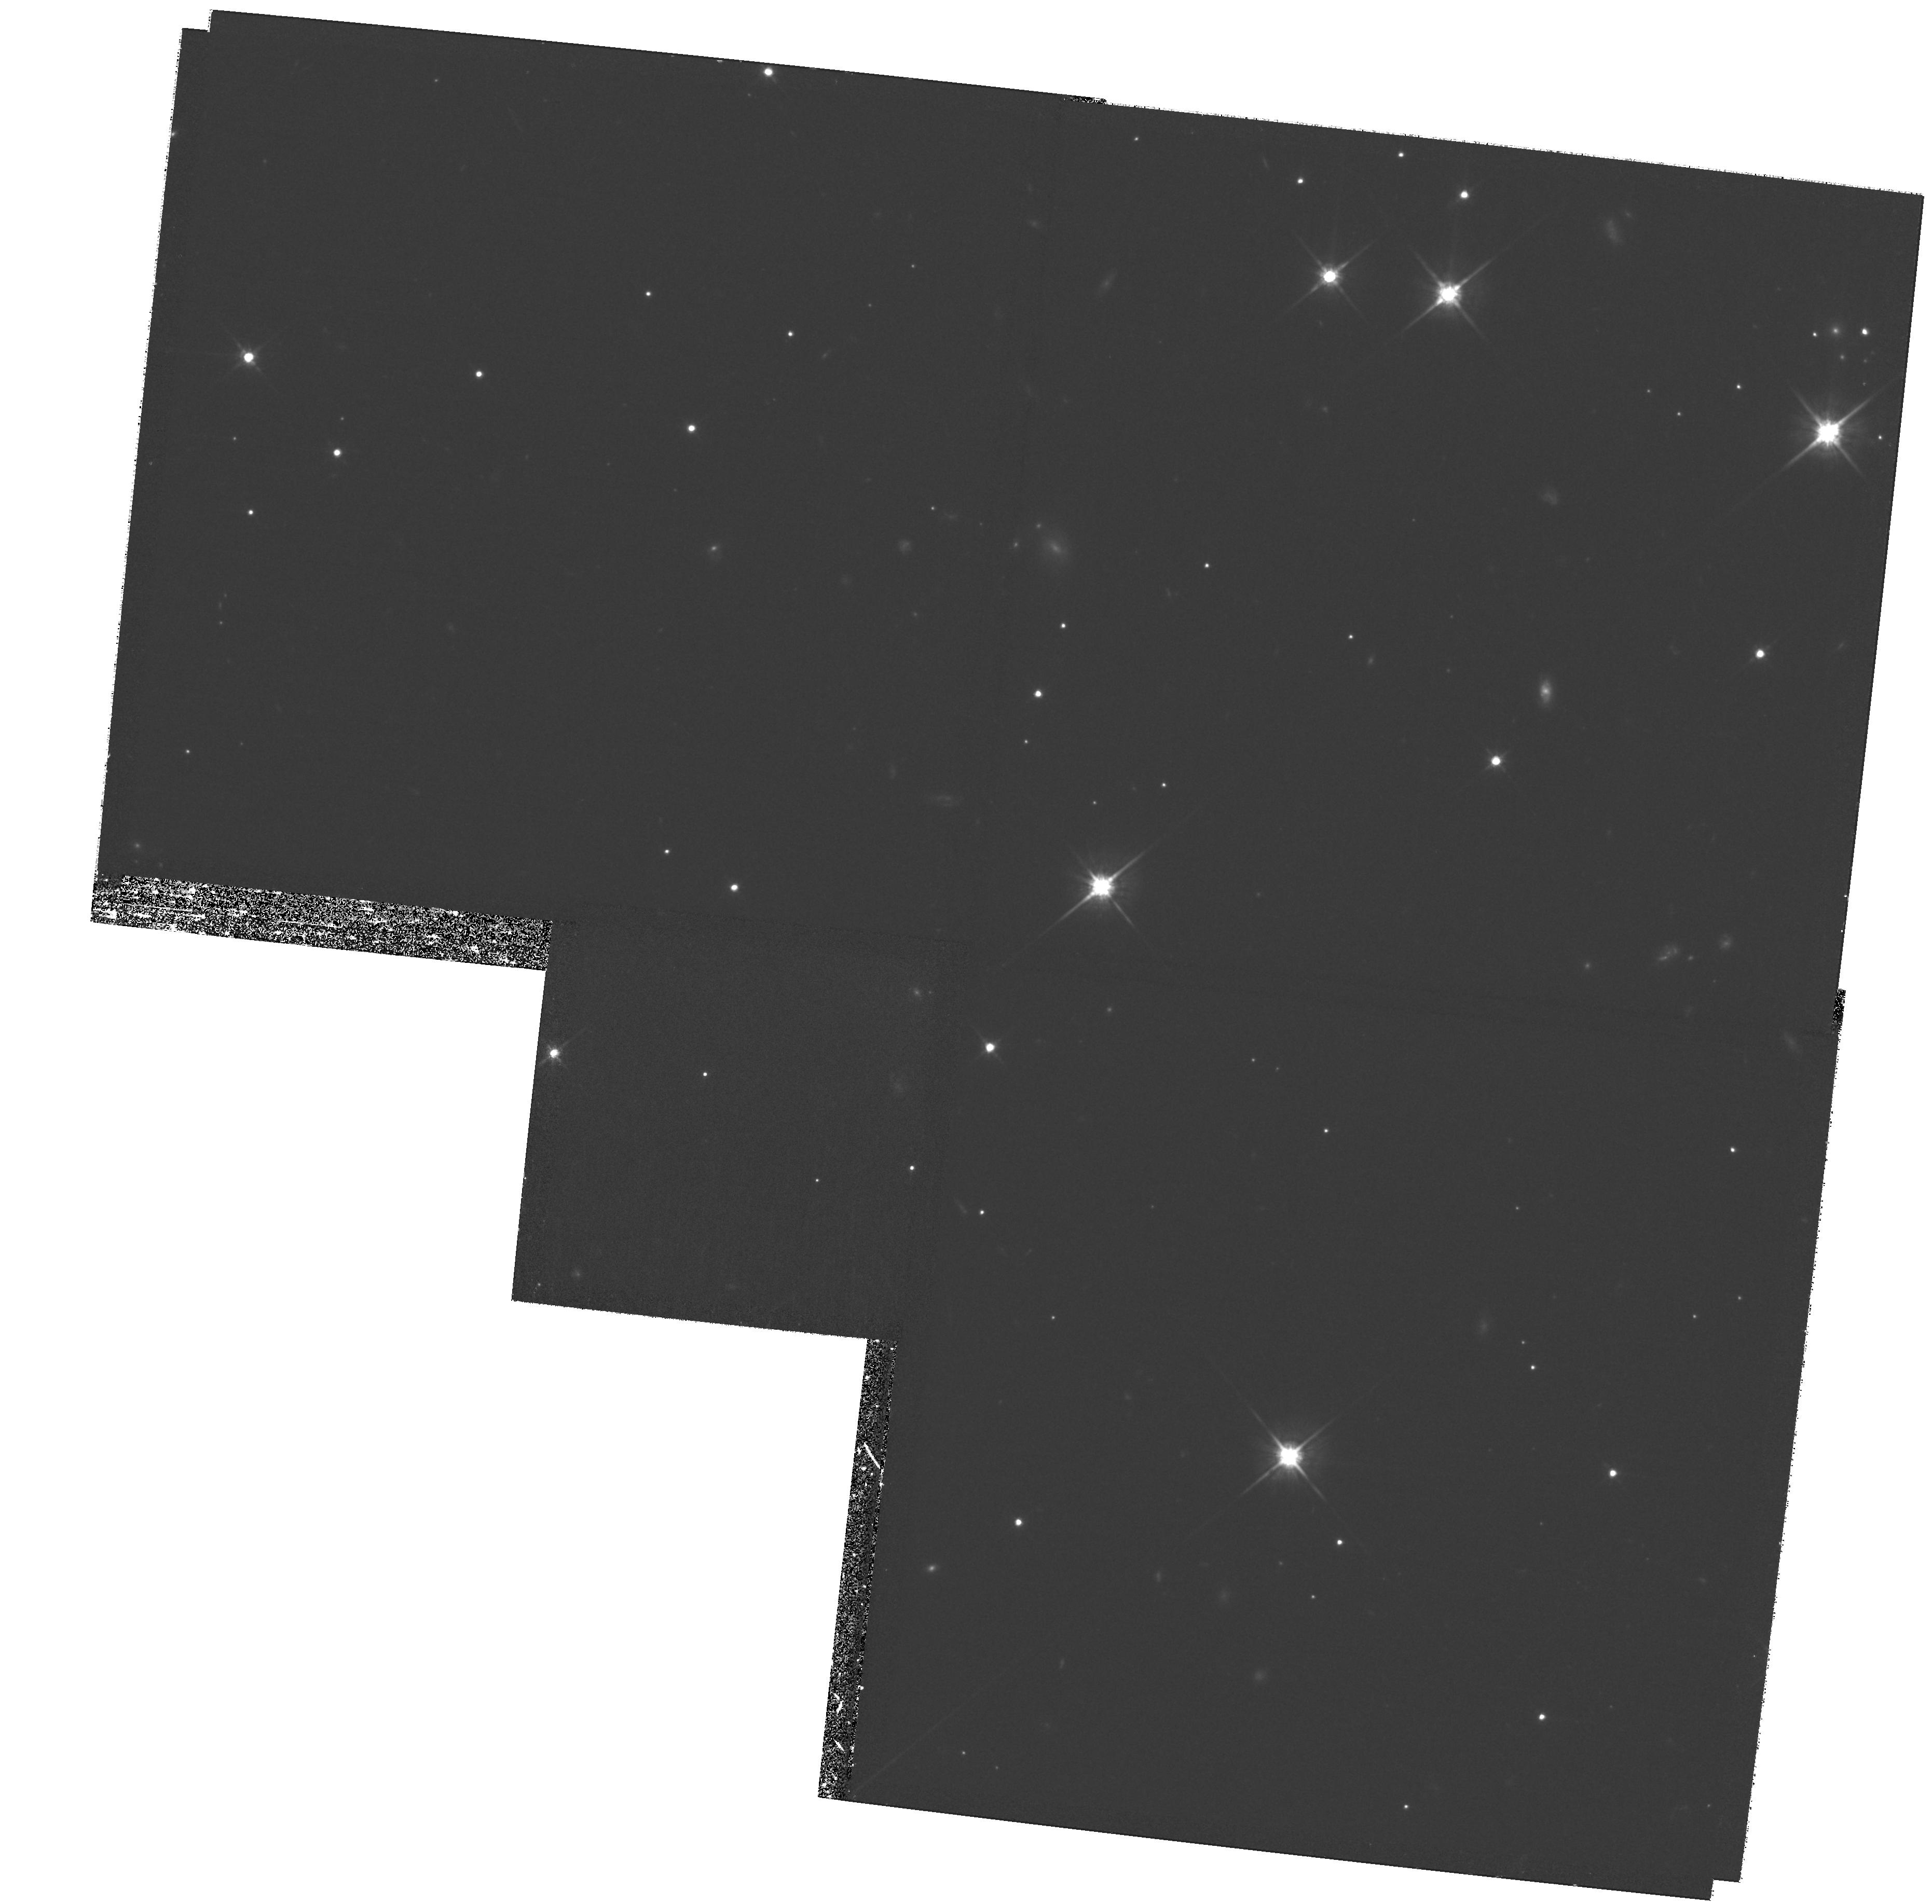
Target: field at RA 191.028°, Dec -34.298°. Instrument: WFPC2/PC. Filter: F814W. Exposure: 1.3 h. Observation ID: hst_10227_08_wfpc2_pc_f814w_u92y08

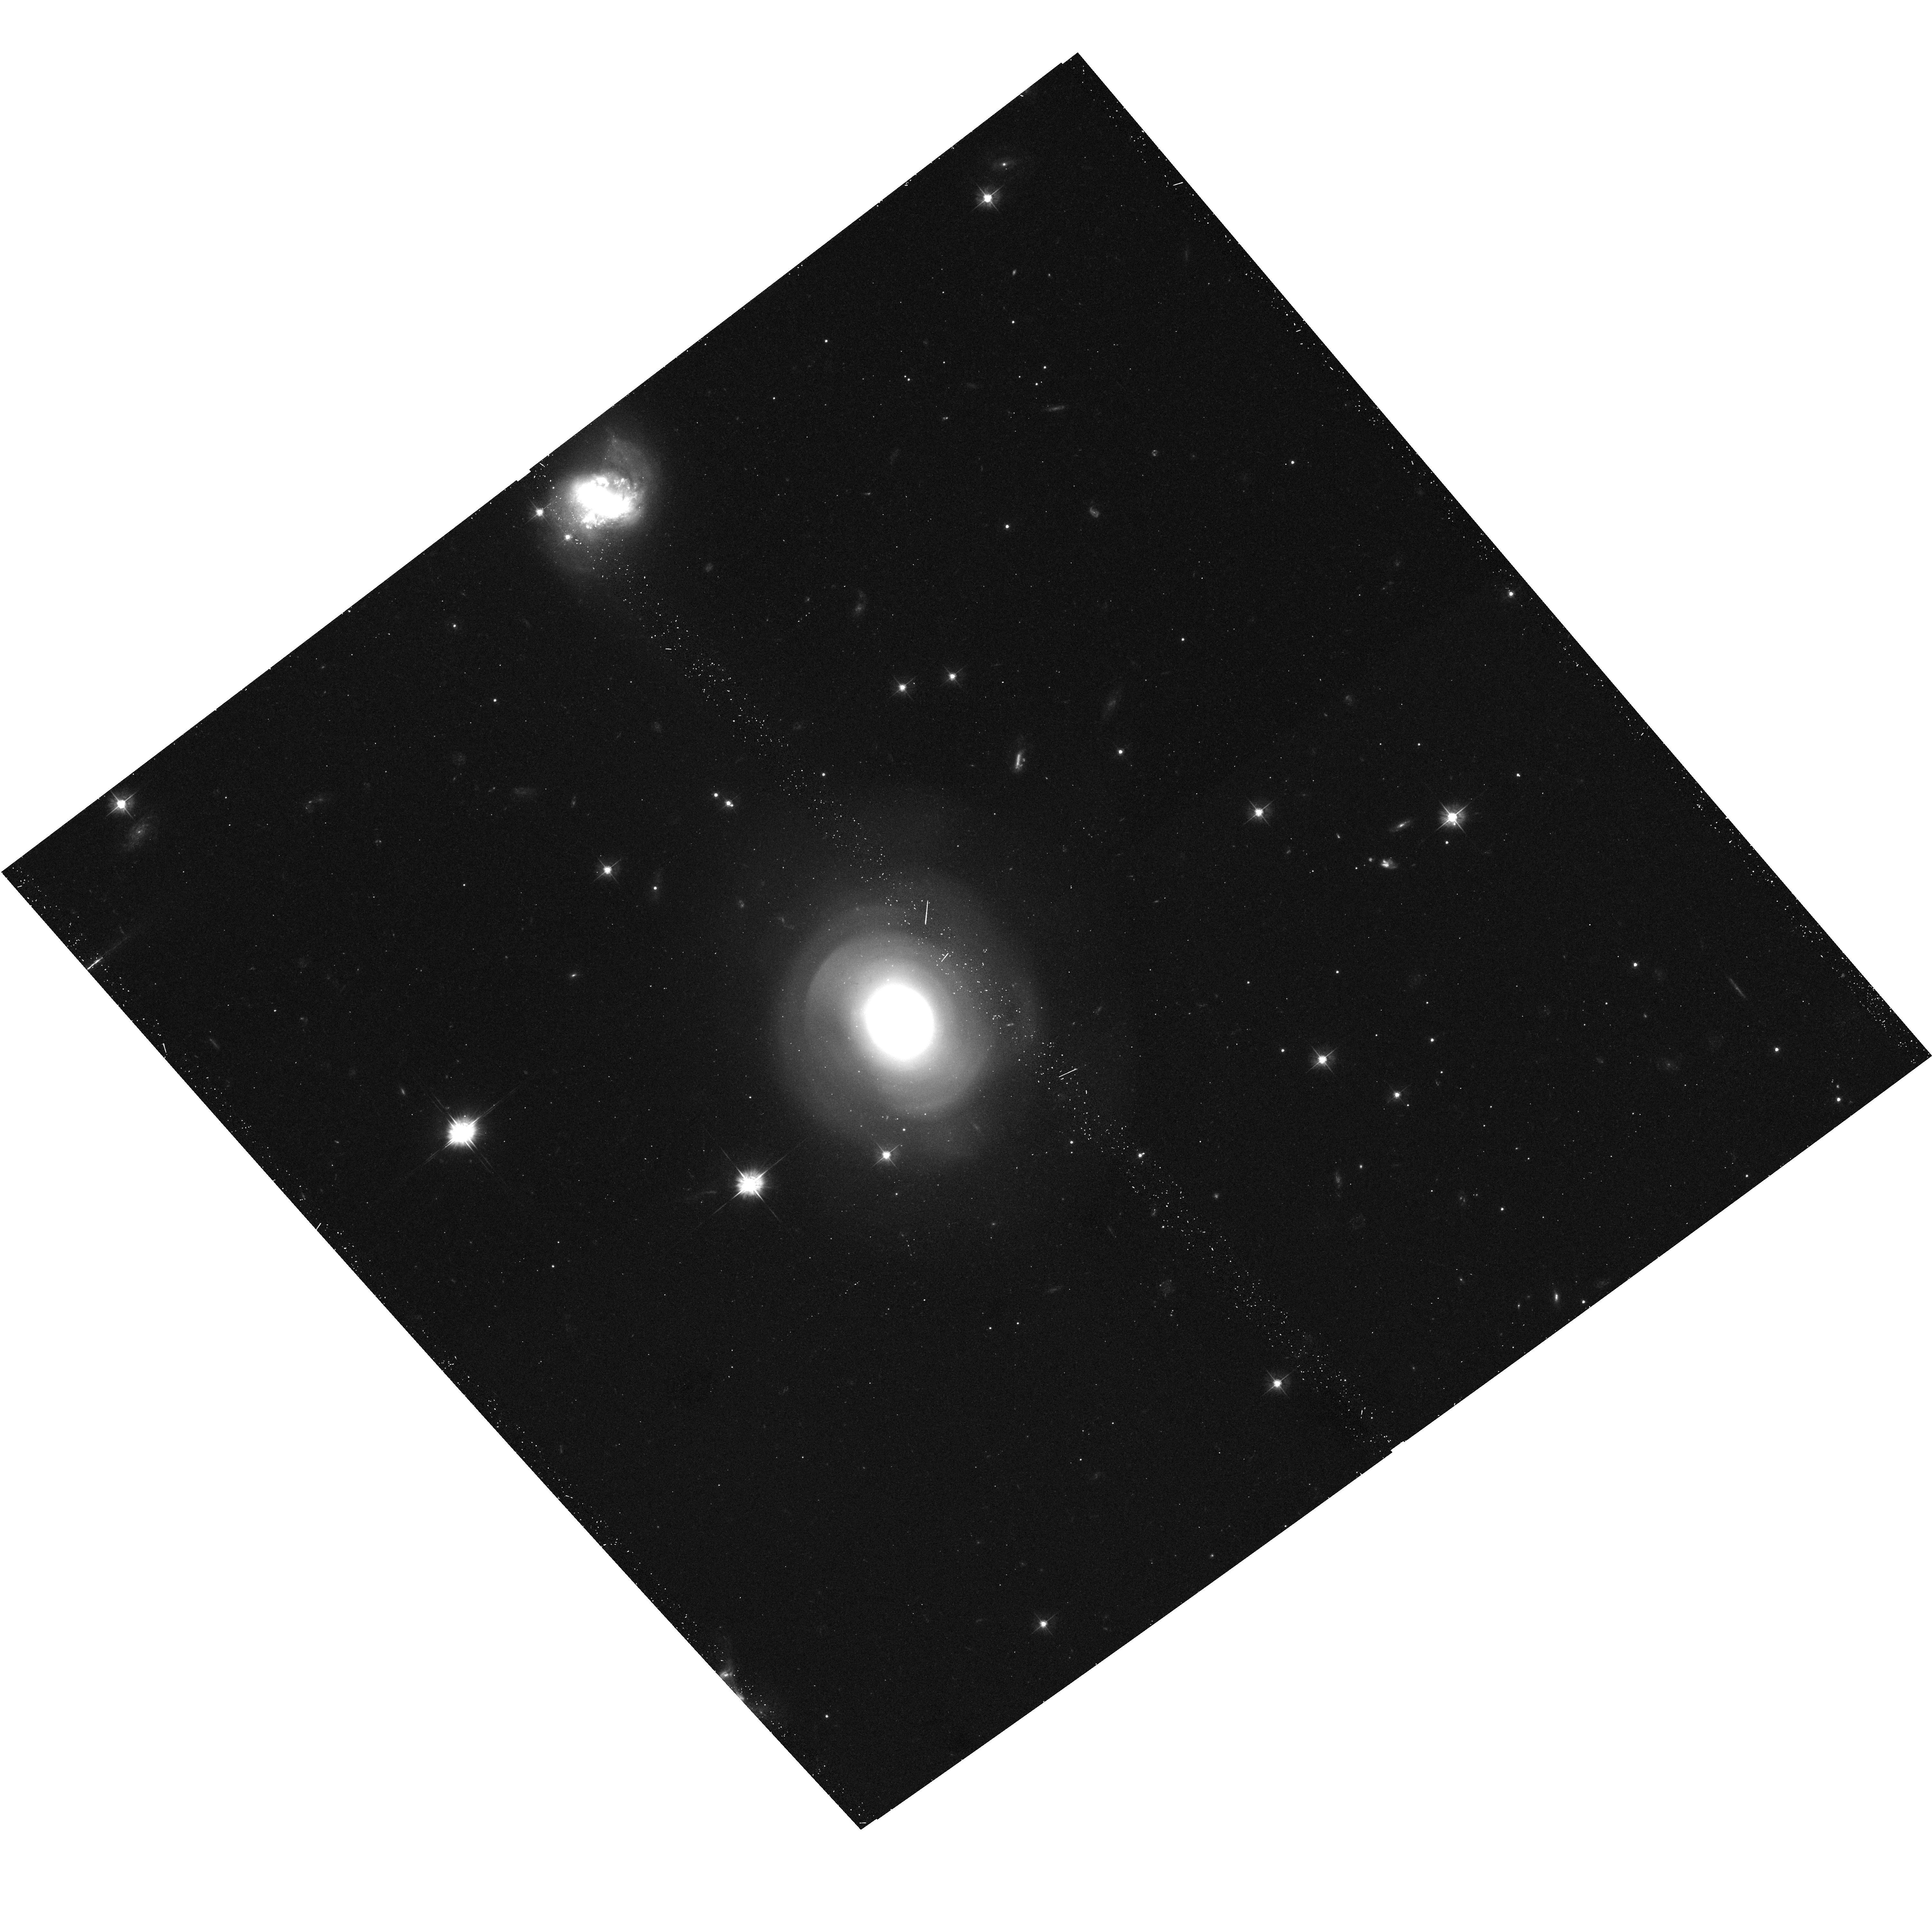
Target: PGC42871. Instrument: ACS/WFC. Filter: F475W. Exposure: 19 min. Observation ID: hst_10227_08_acs_wfc_f475w_j92y08

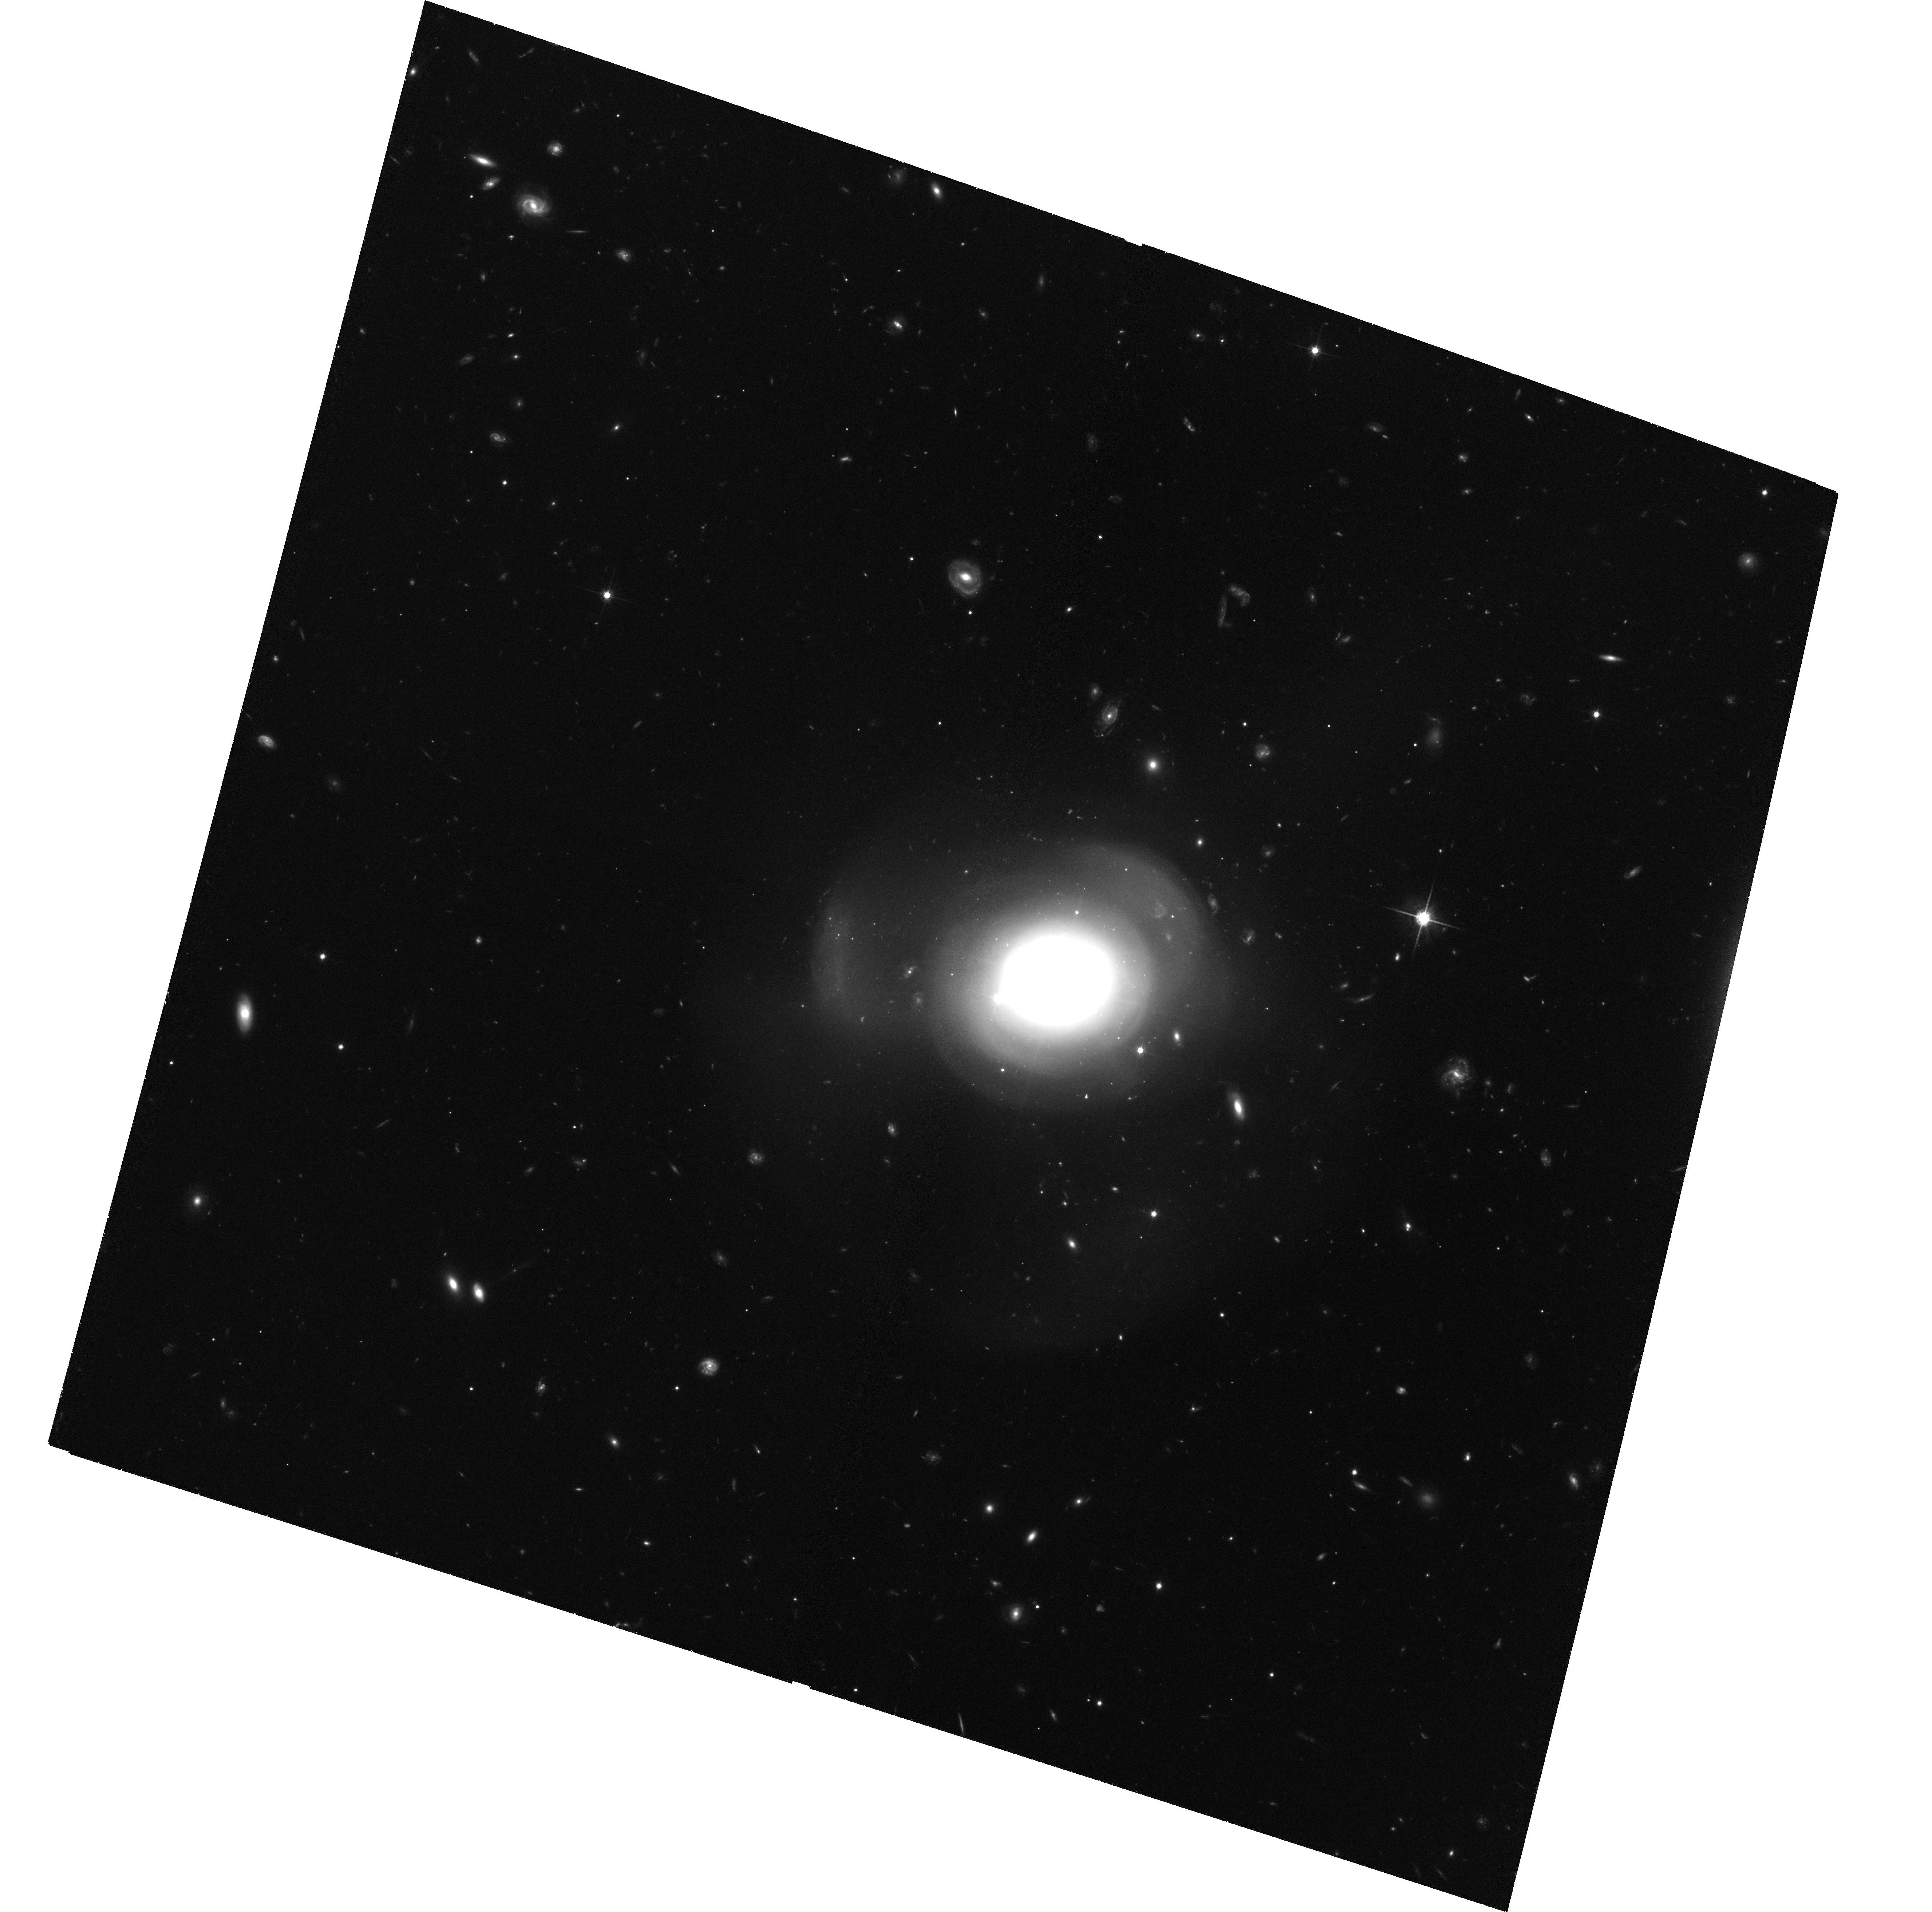
Target: PGC6240. Instrument: ACS/WFC. Filter: F814W. Exposure: 2 h. Observation ID: hst_10227_02_acs_wfc_f814w_j92y02

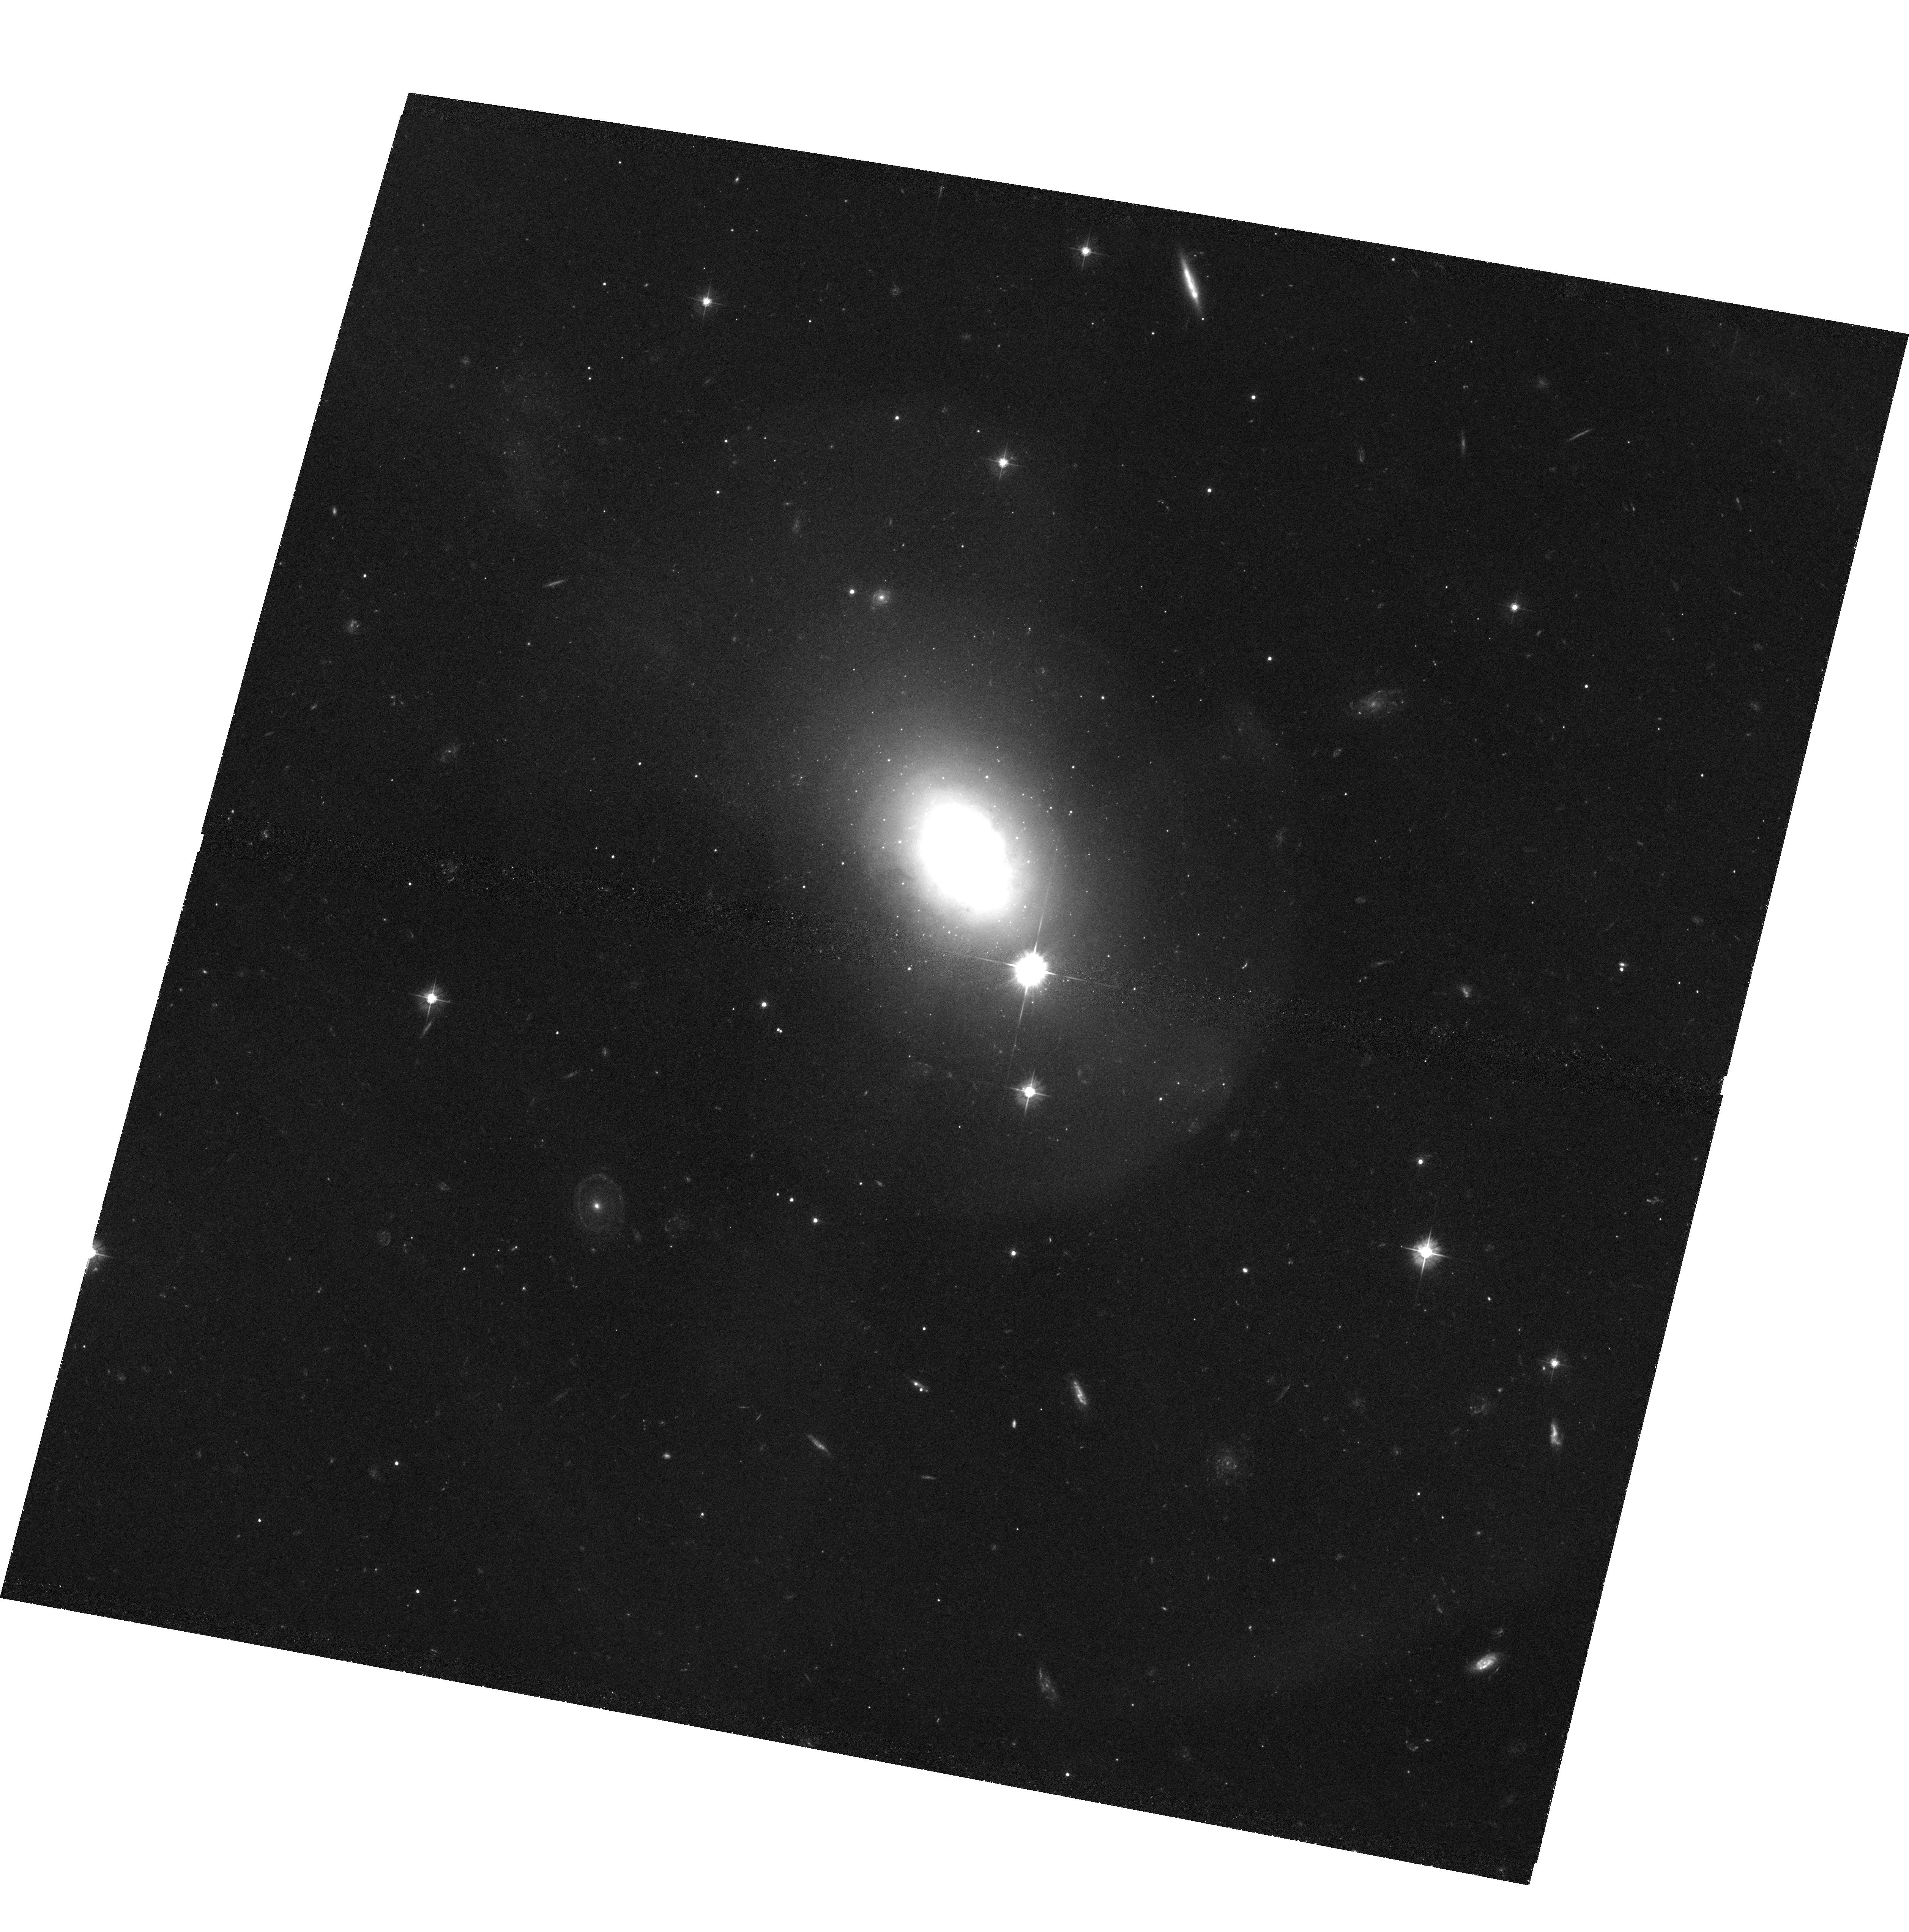
Target: PGC6510. Instrument: ACS/WFC. Filter: F475W. Exposure: 2.2 h. Observation ID: hst_10227_03_acs_wfc_f475w_j92y03

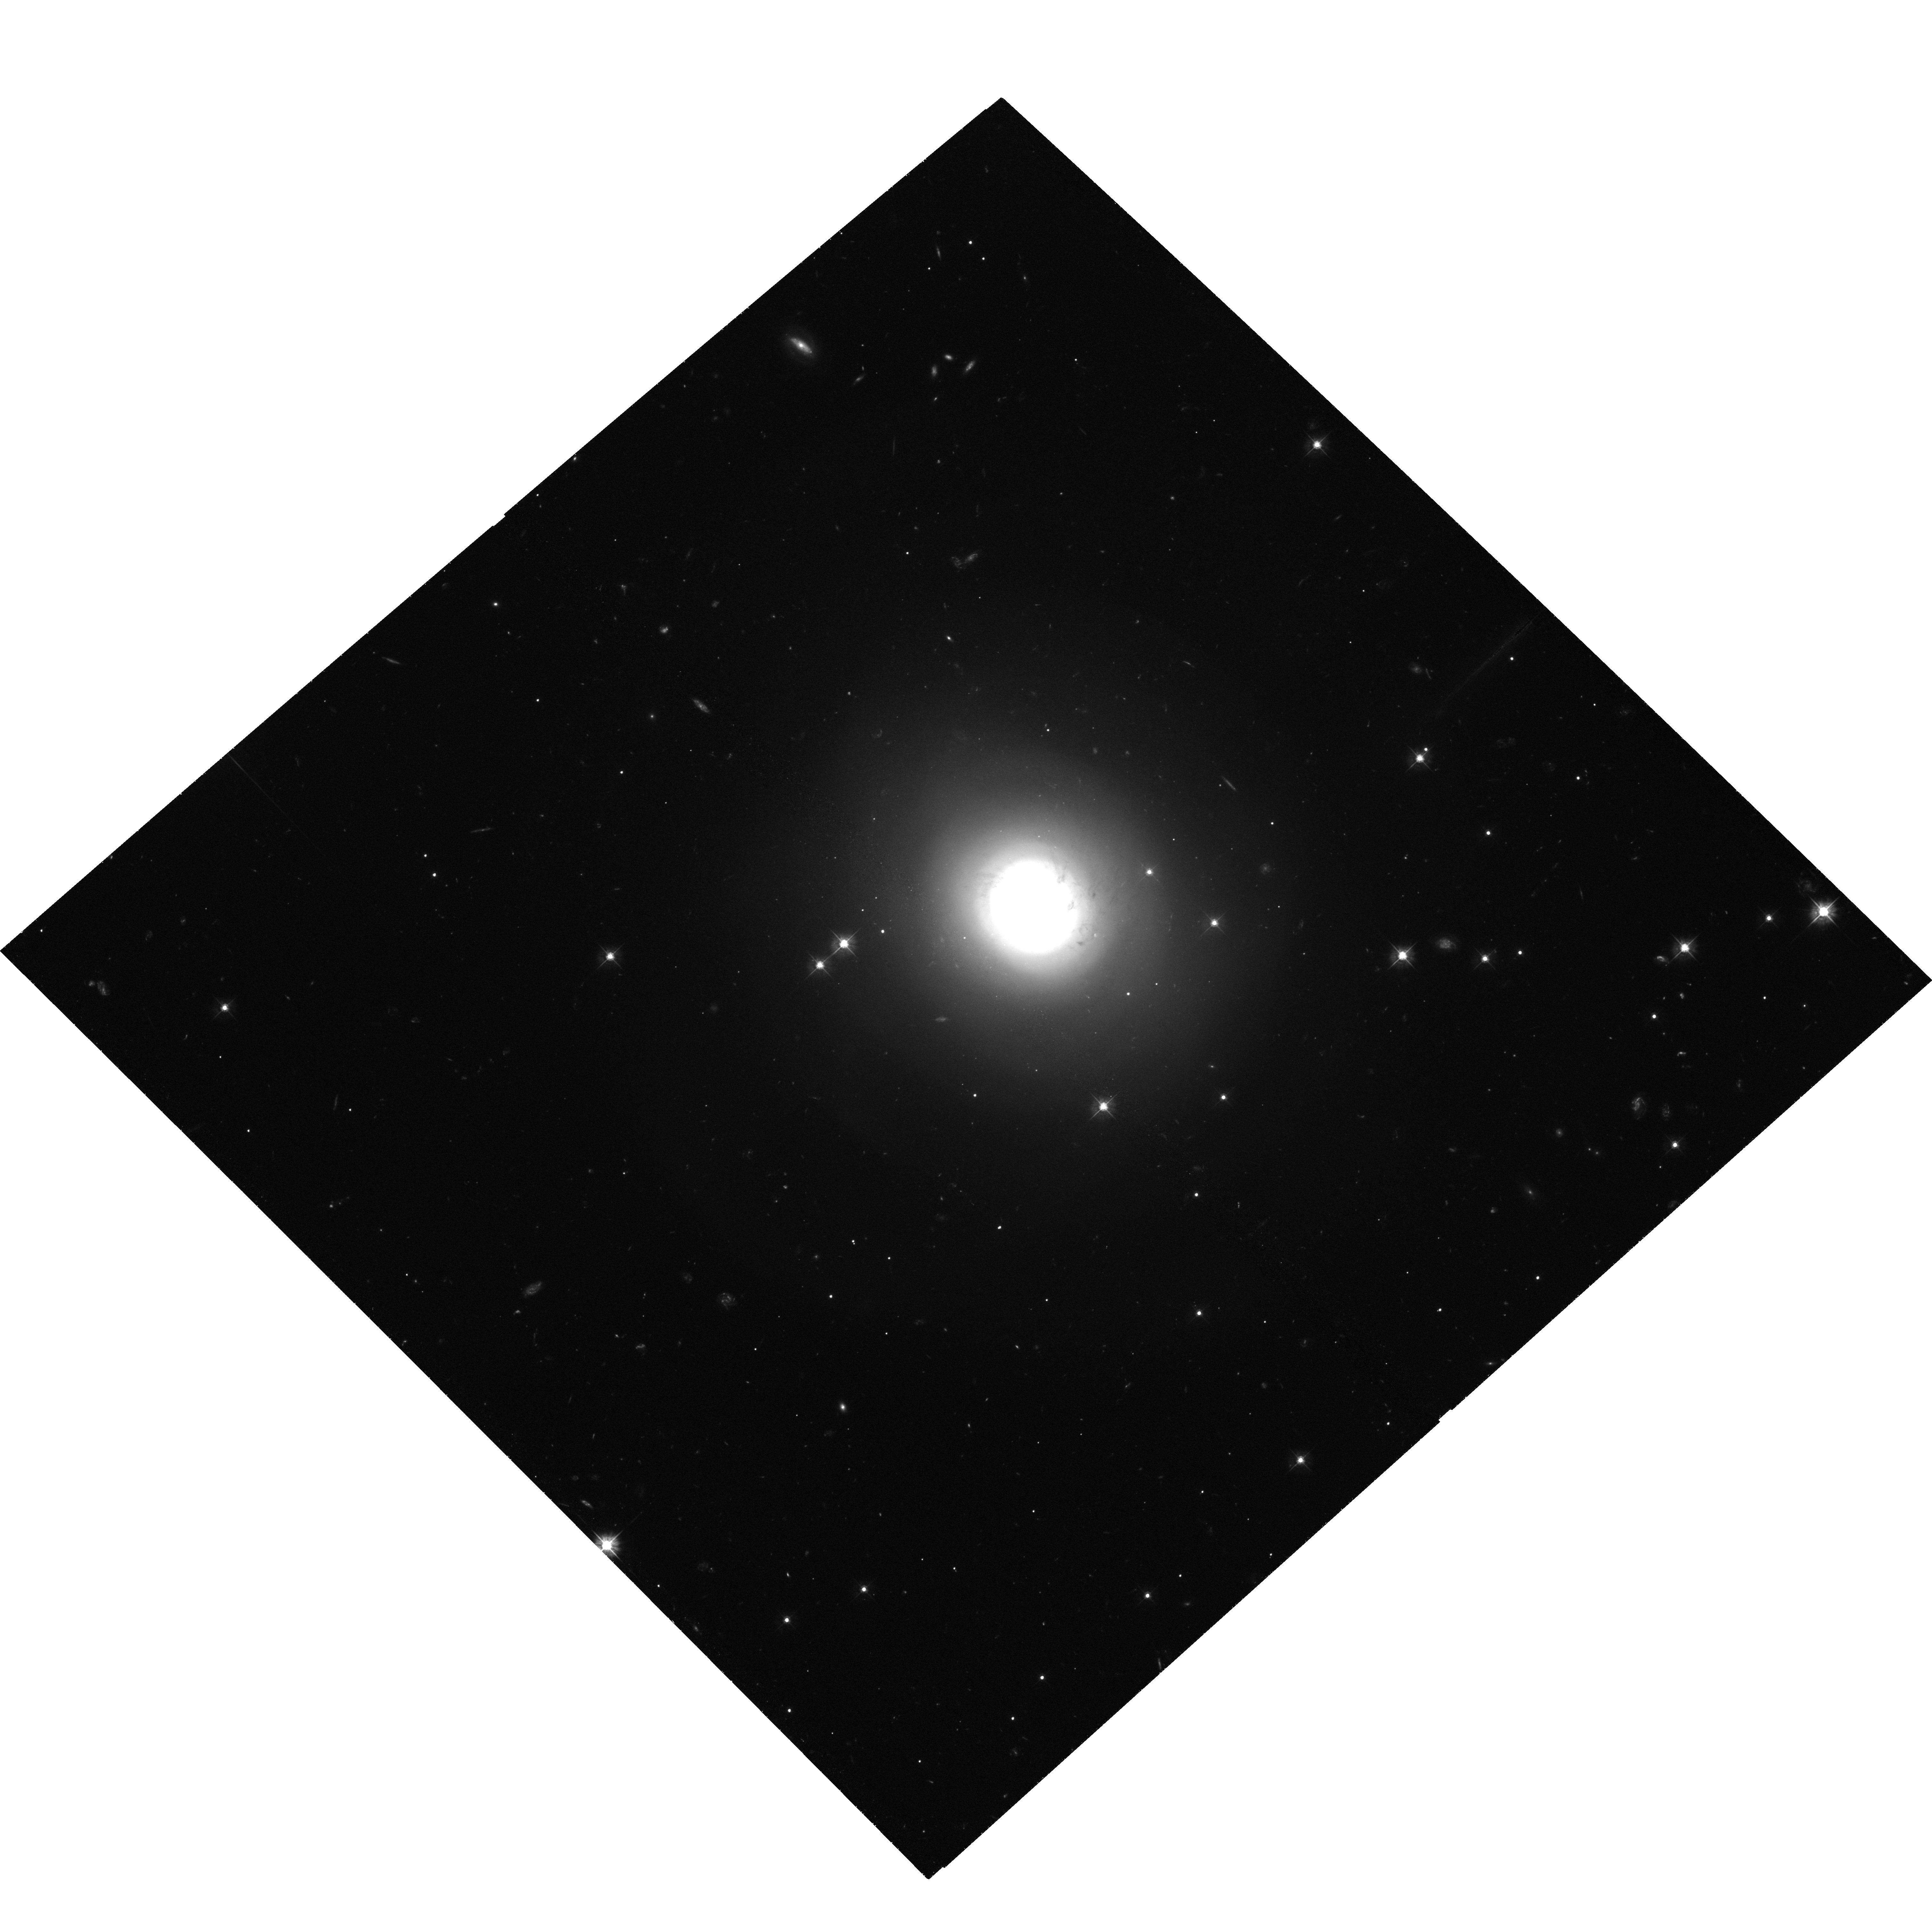
Target: PGC10922. Instrument: ACS/WFC. Filter: F475W. Exposure: 2.3 h. Observation ID: hst_10227_05_acs_wfc_f475w_j92y05

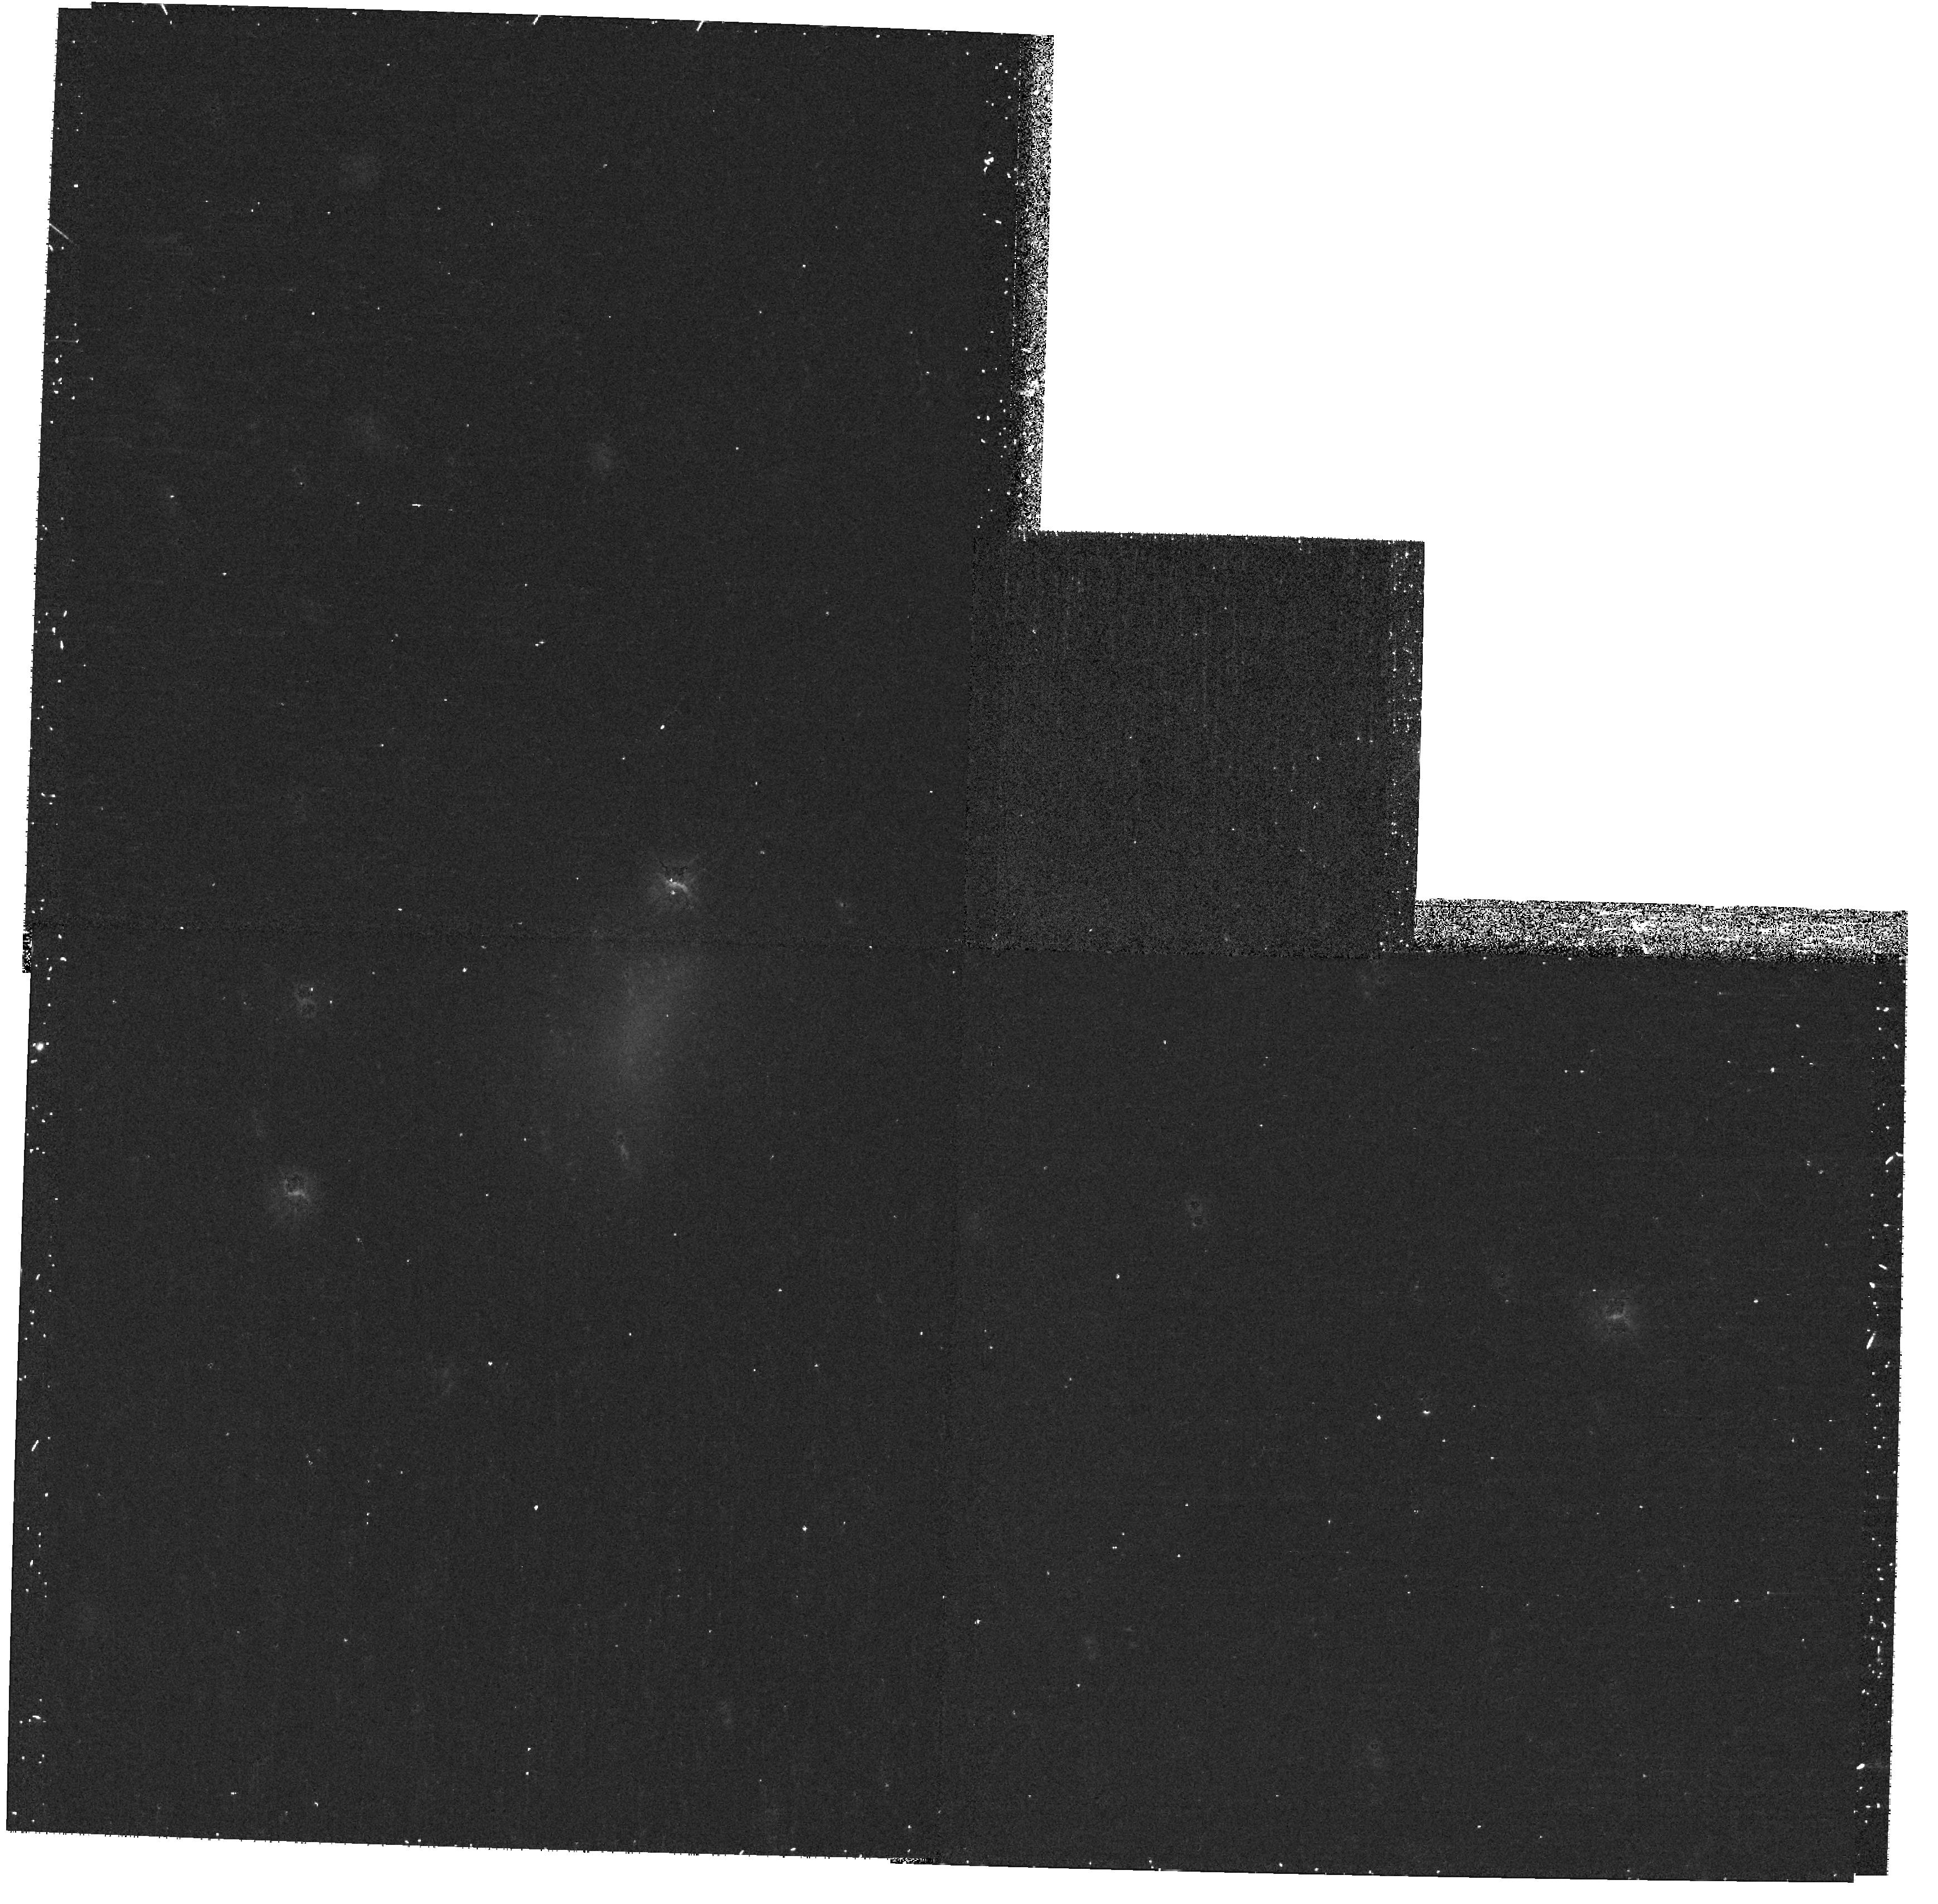
Target: field at RA 43.424°, Dec -83.046°. Instrument: WFPC2/PC. Filter: F555W. Exposure: 15 min. Observation ID: hst_10227_06_wfpc2_pc_f555w_u92y06

Globular Cluster Systems of Giant, Post-Starburst Shell Ellipticals (PI: Goudfrooij, Paul)

Mergers seem to have played a major role in determining the shapes and dynamics of elliptical galaxies. A few galactic mergers still occur and offer valuable clues to past evolutionary processes. Young globular clusters formed during mergers hold strong promise for age-dating such events, besides helping shed light on the cluster-formation process itself. With young globulars in ongoing mergers and ~0.5 Gyr old remnants now well studied (NGC 4038/39, 3256, 7252, and 3921), we propose to observe 4 bona fide ellipticals featuring ripples, tidal tails as well as post-starburst spectra (E+A galaxies: strong Balmer absorption), which are obvious candidates for having undergone a dissipative merger 1-4 Gyr ago. If the globulars formed during mergers are formed with a normal IMF, they should still be around in large numbers in intermediate-age systems. If that is indeed the case, it would constitute strong evidence in favor of the scenario in which metal-rich globulars in 'normal' ellipticals are formed in merging events. We plan to use these ACS observations to (1) measure high-accuracy (g-I error of 0.1 mag) colors for clusters as faint as the peak of the luminosity function (LF) of old globulars, (2) use these colors to separate first- and second-generation clusters, and (3) determine the LFs of the two kinds of clusters down to 1.5 mag past the LF peak for old globulars. Deep dithered g&I-band images form a crucial part of our observing strategy. When combined with previous HST studies of globulars in mergers, this study will yield about a dozen globular cluster systems with age estimates, enough to make meaningful statements about the influence of mergers in creating "red'', metal-rich globulars in giant E's and the evolution of the specific frequency of globular clusters during galactic mergers.